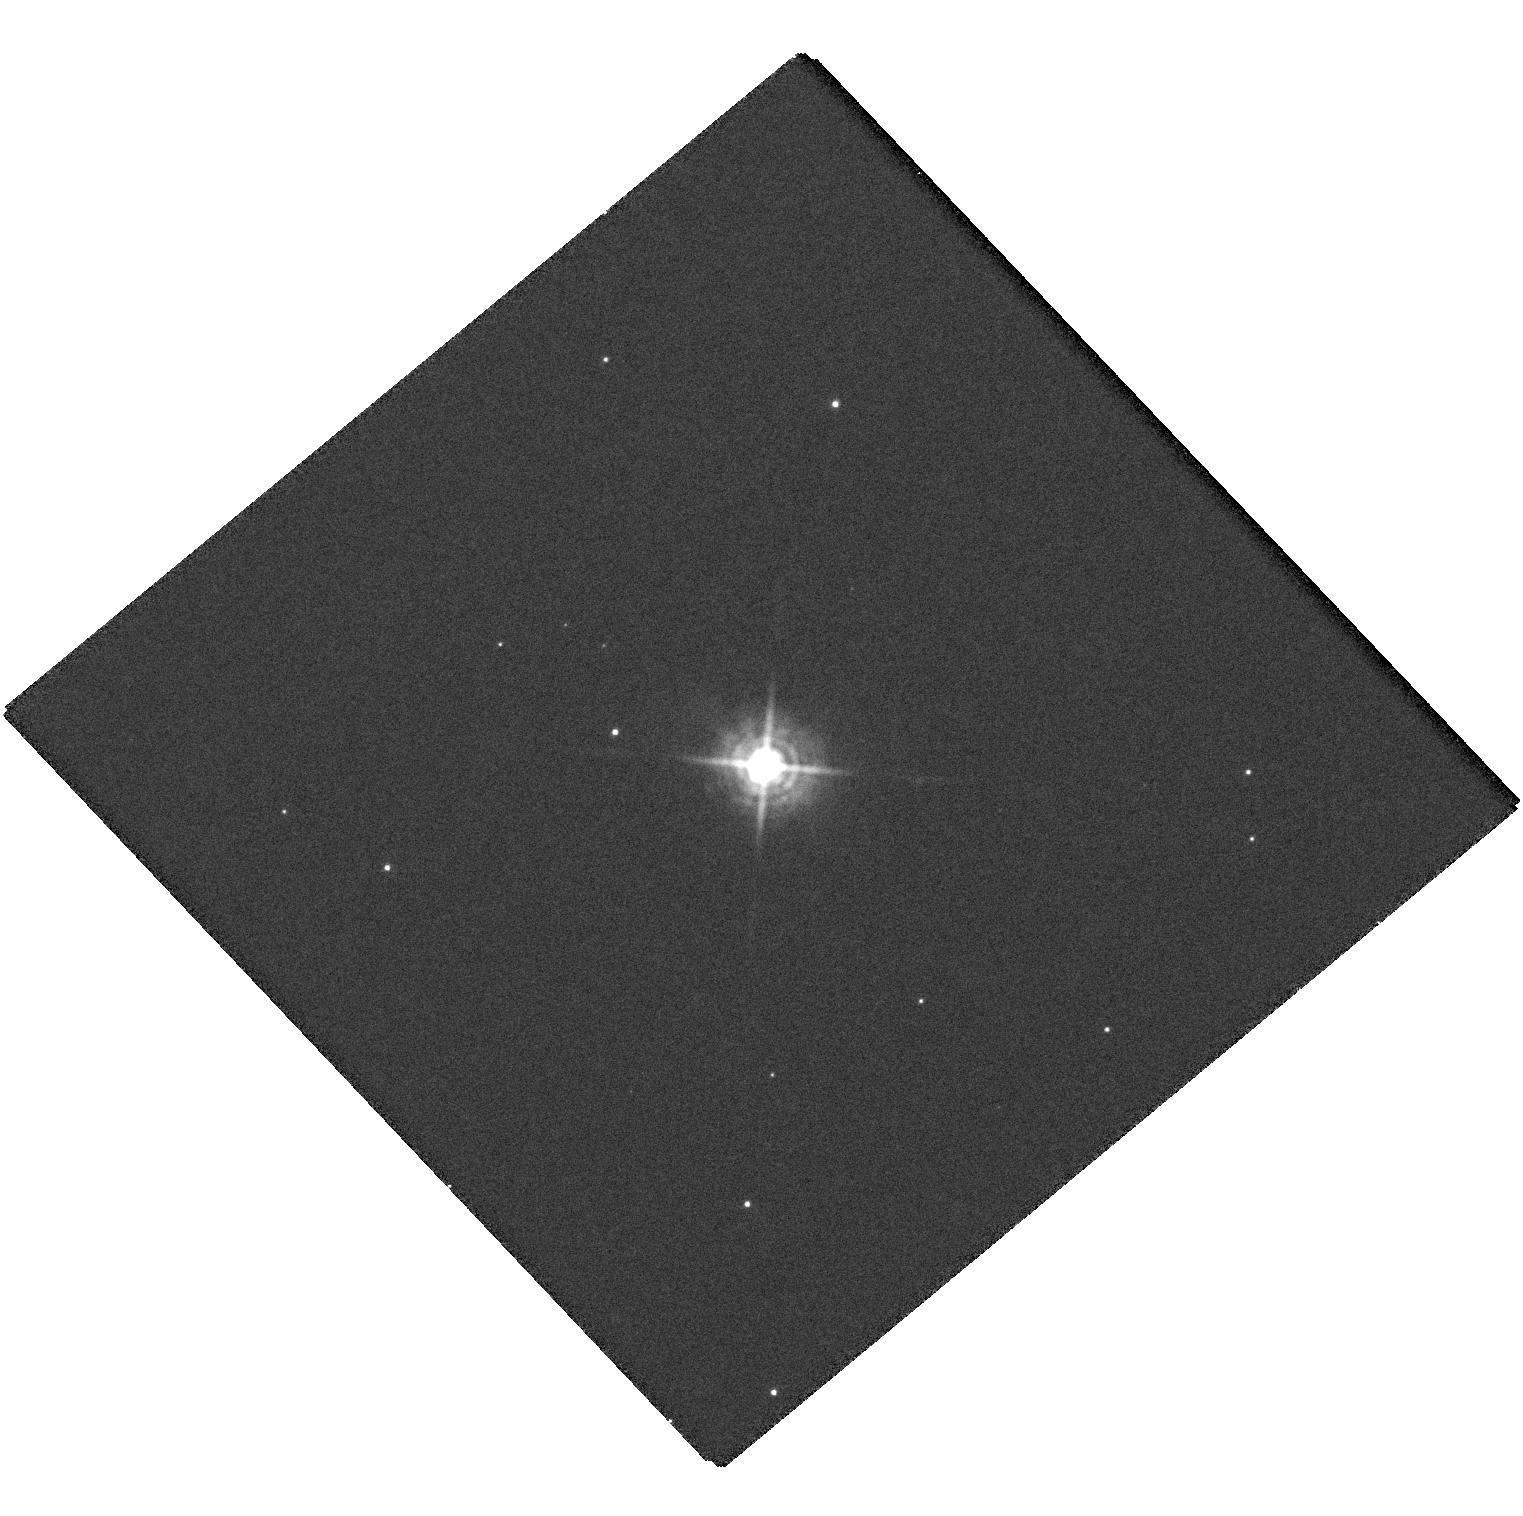
Target: NOVA-DEL-2013. Instrument: WFC3/UVIS. Filter: F502N. Exposure: 23 min. Observation ID: hst_14787_02_wfc3_uvis_f502n_id9z02

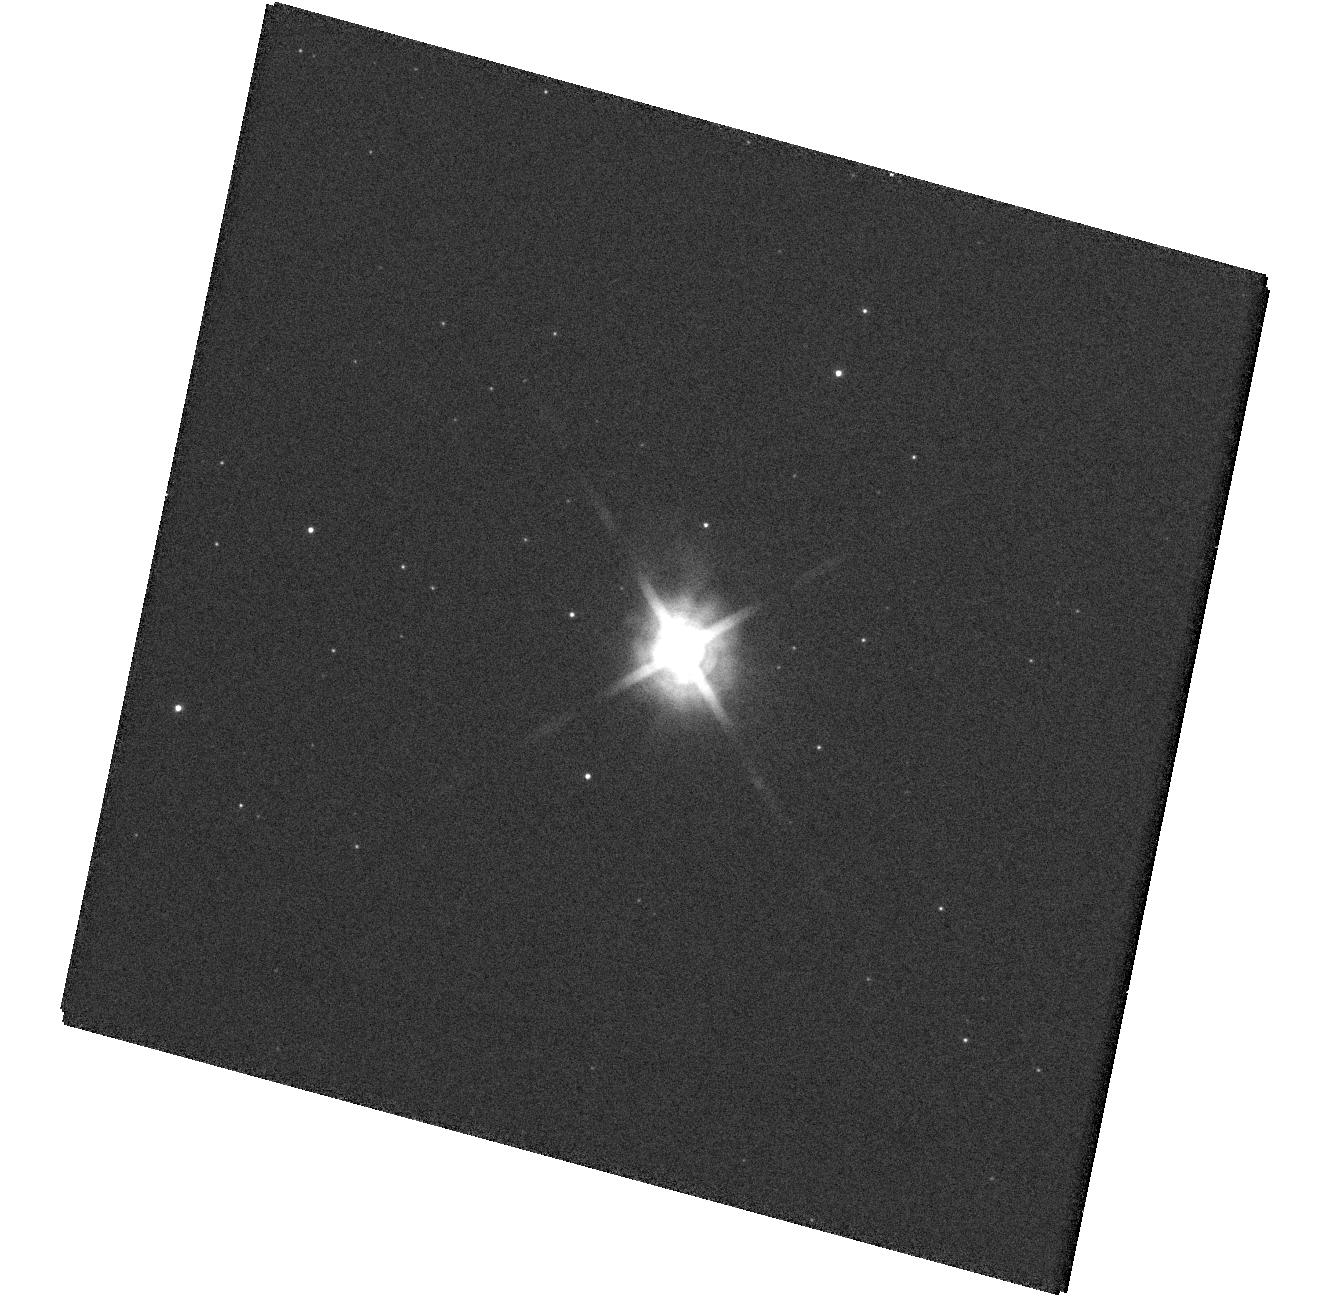
Target: NOVA-SGR-2015-B. Instrument: WFC3/UVIS. Filter: F502N. Exposure: 4 min. Observation ID: hst_14787_01_wfc3_uvis_f502n_id9z01

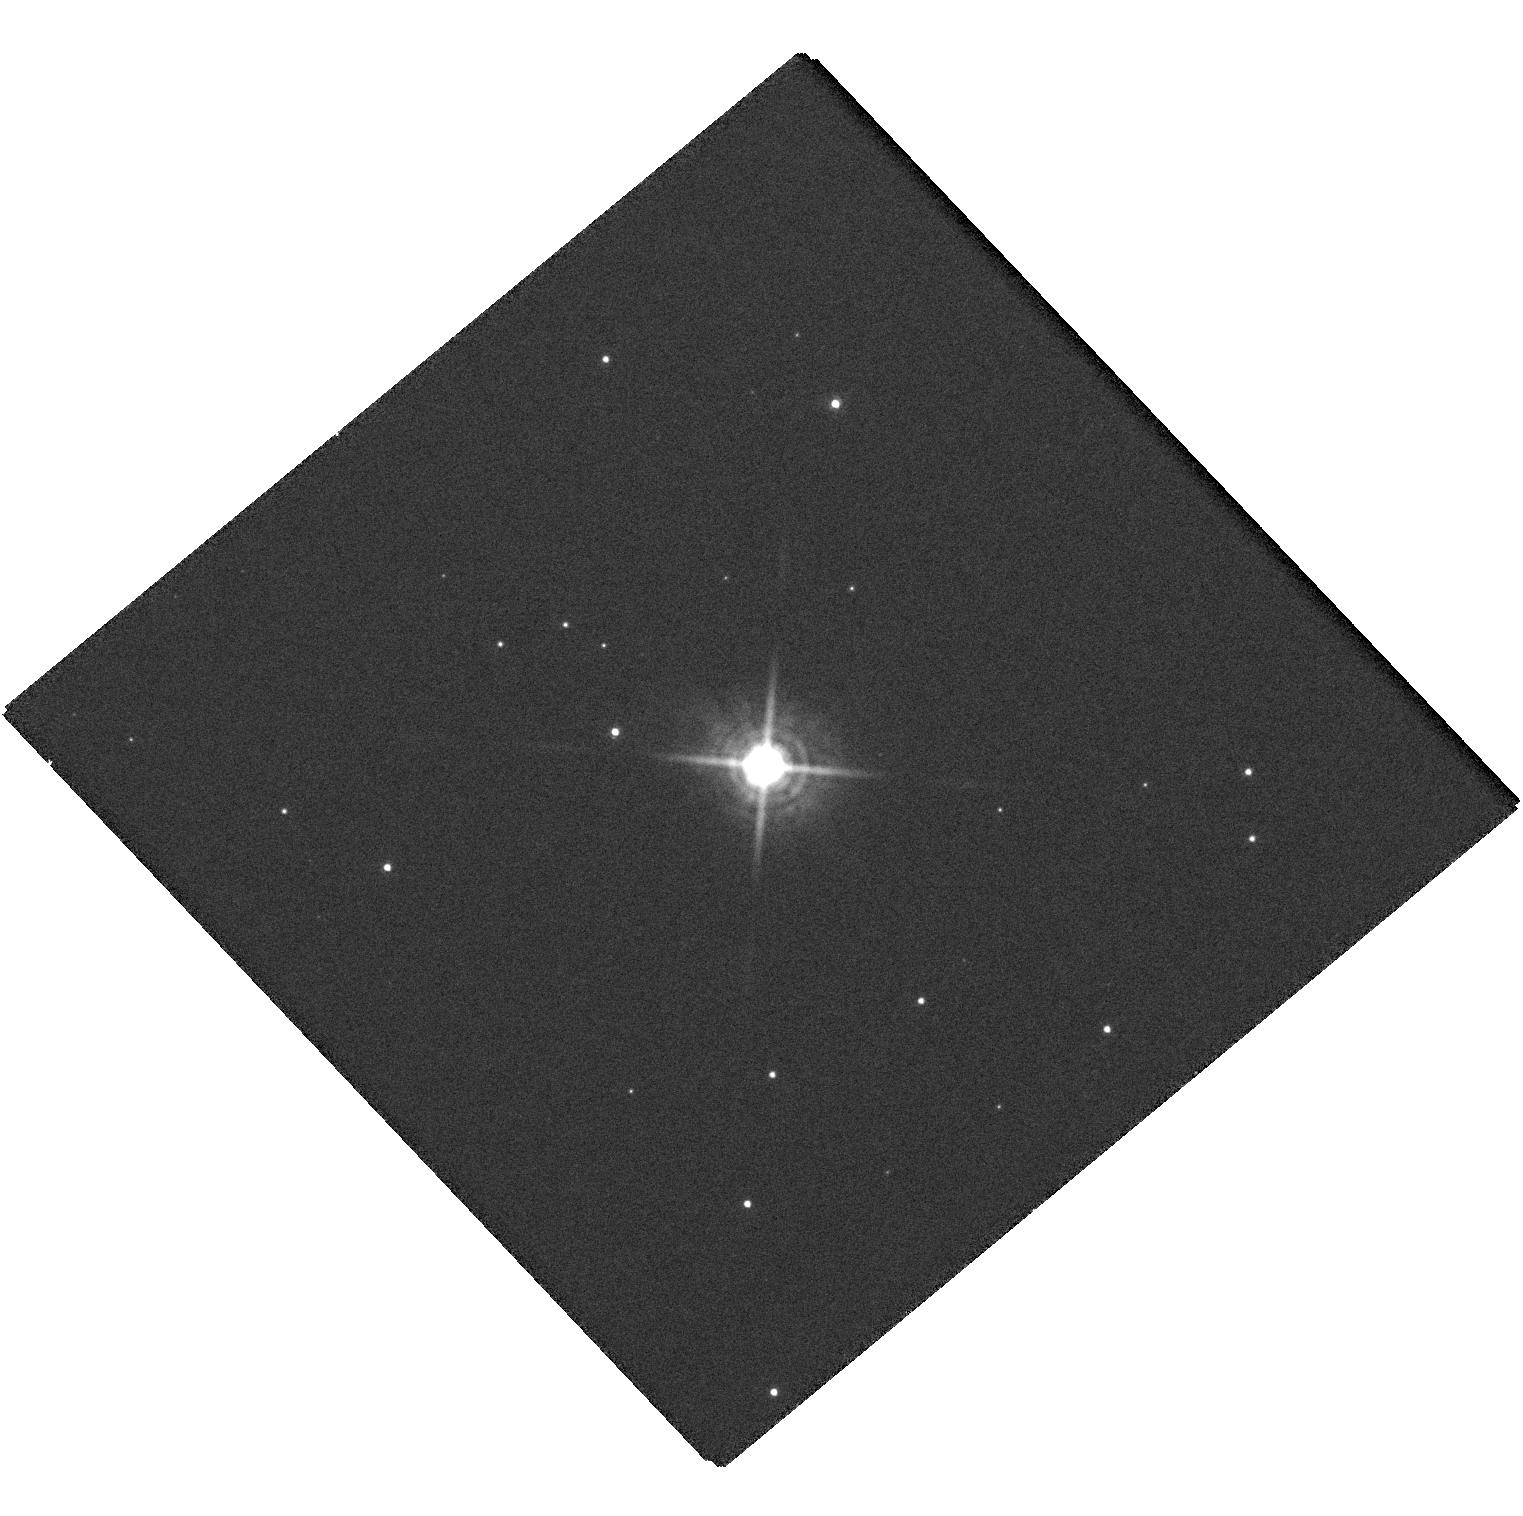
Target: NOVA-DEL-2013. Instrument: WFC3/UVIS. Filter: F657N. Exposure: 25 min. Observation ID: hst_14787_02_wfc3_uvis_f657n_id9z02

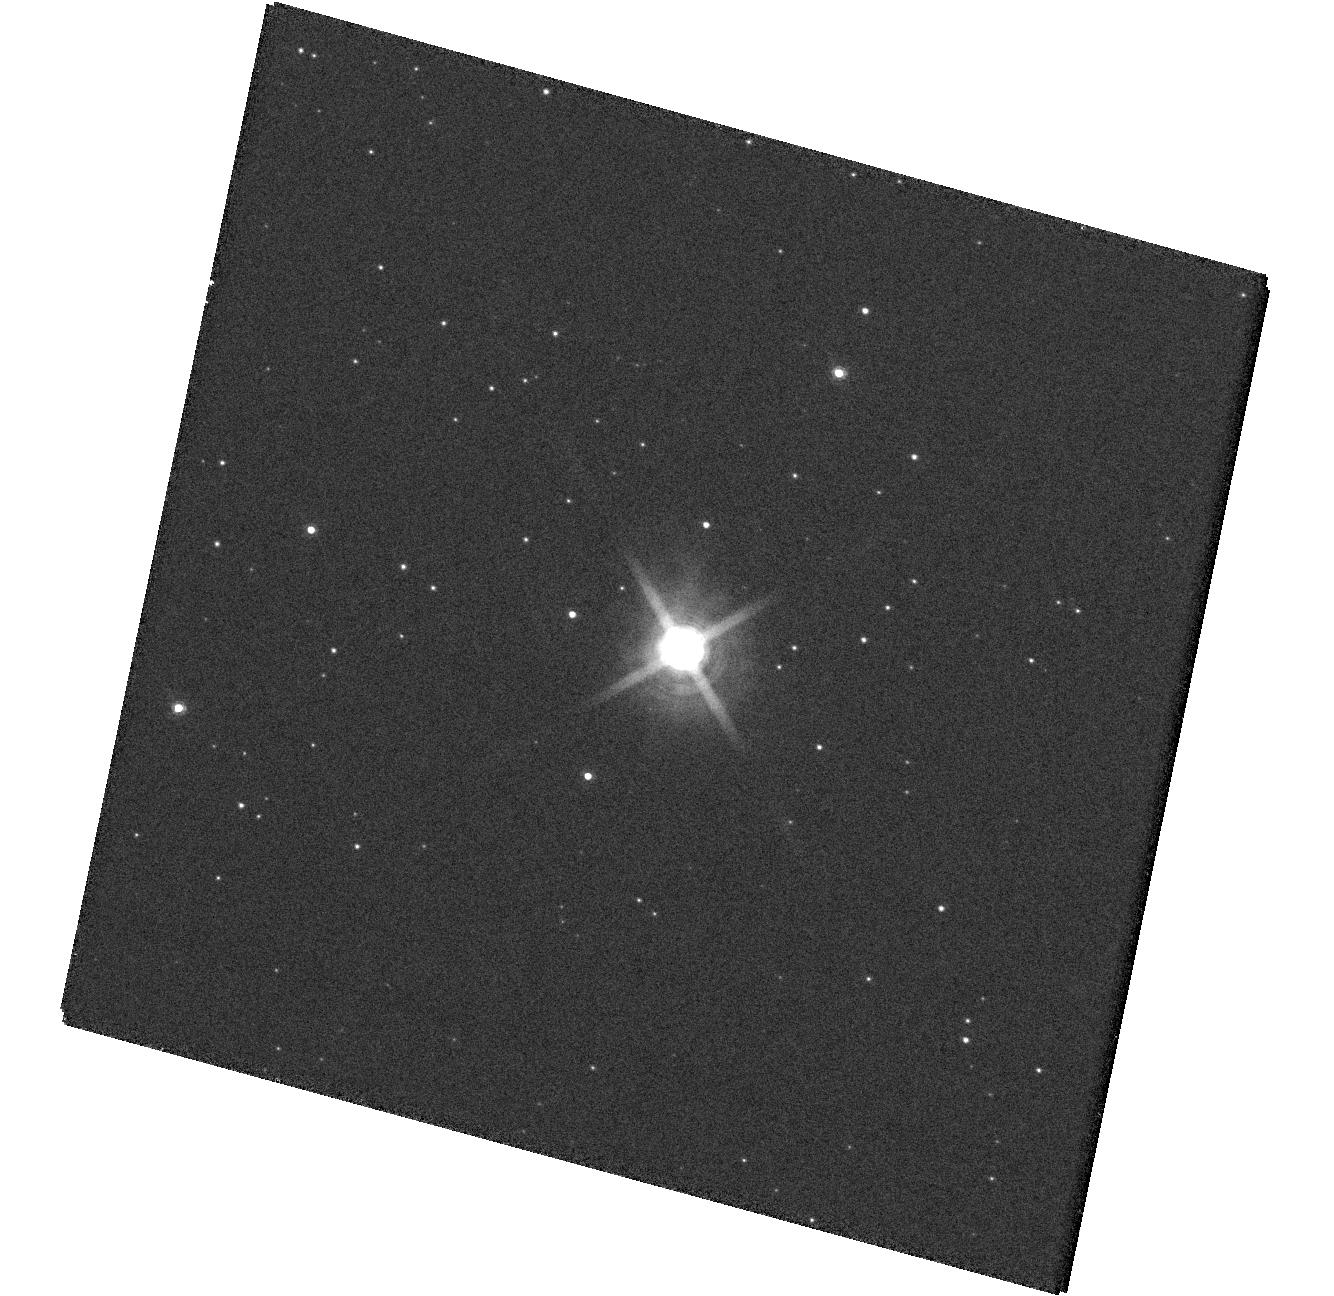
Target: NOVA-SGR-2015-B. Instrument: WFC3/UVIS. Filter: F657N. Exposure: 5 min. Observation ID: hst_14787_01_wfc3_uvis_f657n_id9z01

Imaging the Ejecta in Classical Novae (PI: Linford, Justin D.)

A nova outburst results when sufficient mass accretes from a companion star onto the surface of a white dwarf, triggering a thermonuclear explosion. In classical novae the bulk of the emission comes from the warm, expanding ejecta. The prevailing theories assume that the explosion occurs as a single, spherically symmetric ejection event and predict a simple relationship between the white dwarf mass, the accretion rate, and the mass loss and energetics of the explosion. However, observations with modern instruments indicate that nova eruptions are far from simple. There is now evidence for multiple ejection events, common envelopes, non-spherical geometry, and even jet-like structures in the ejecta. Our ENova collaboration combines radio, mm, optical, and X-ray observations and detailed theoretical modelling to study the most common major explosions in the universe. Among our results so far are the direct demonstration of the importance of shocks in novae, including the detection of gamma-ray producing shocks in several sources, and the realization that multiple, long-lived outflows are much more common than previously assumed. Here we propose to continue these highly successful observations with coordinated detailed VLA radio interferometry and HST optical imaging and spectroscropy of several recent novae with substantial VLA monitoring already in progress.